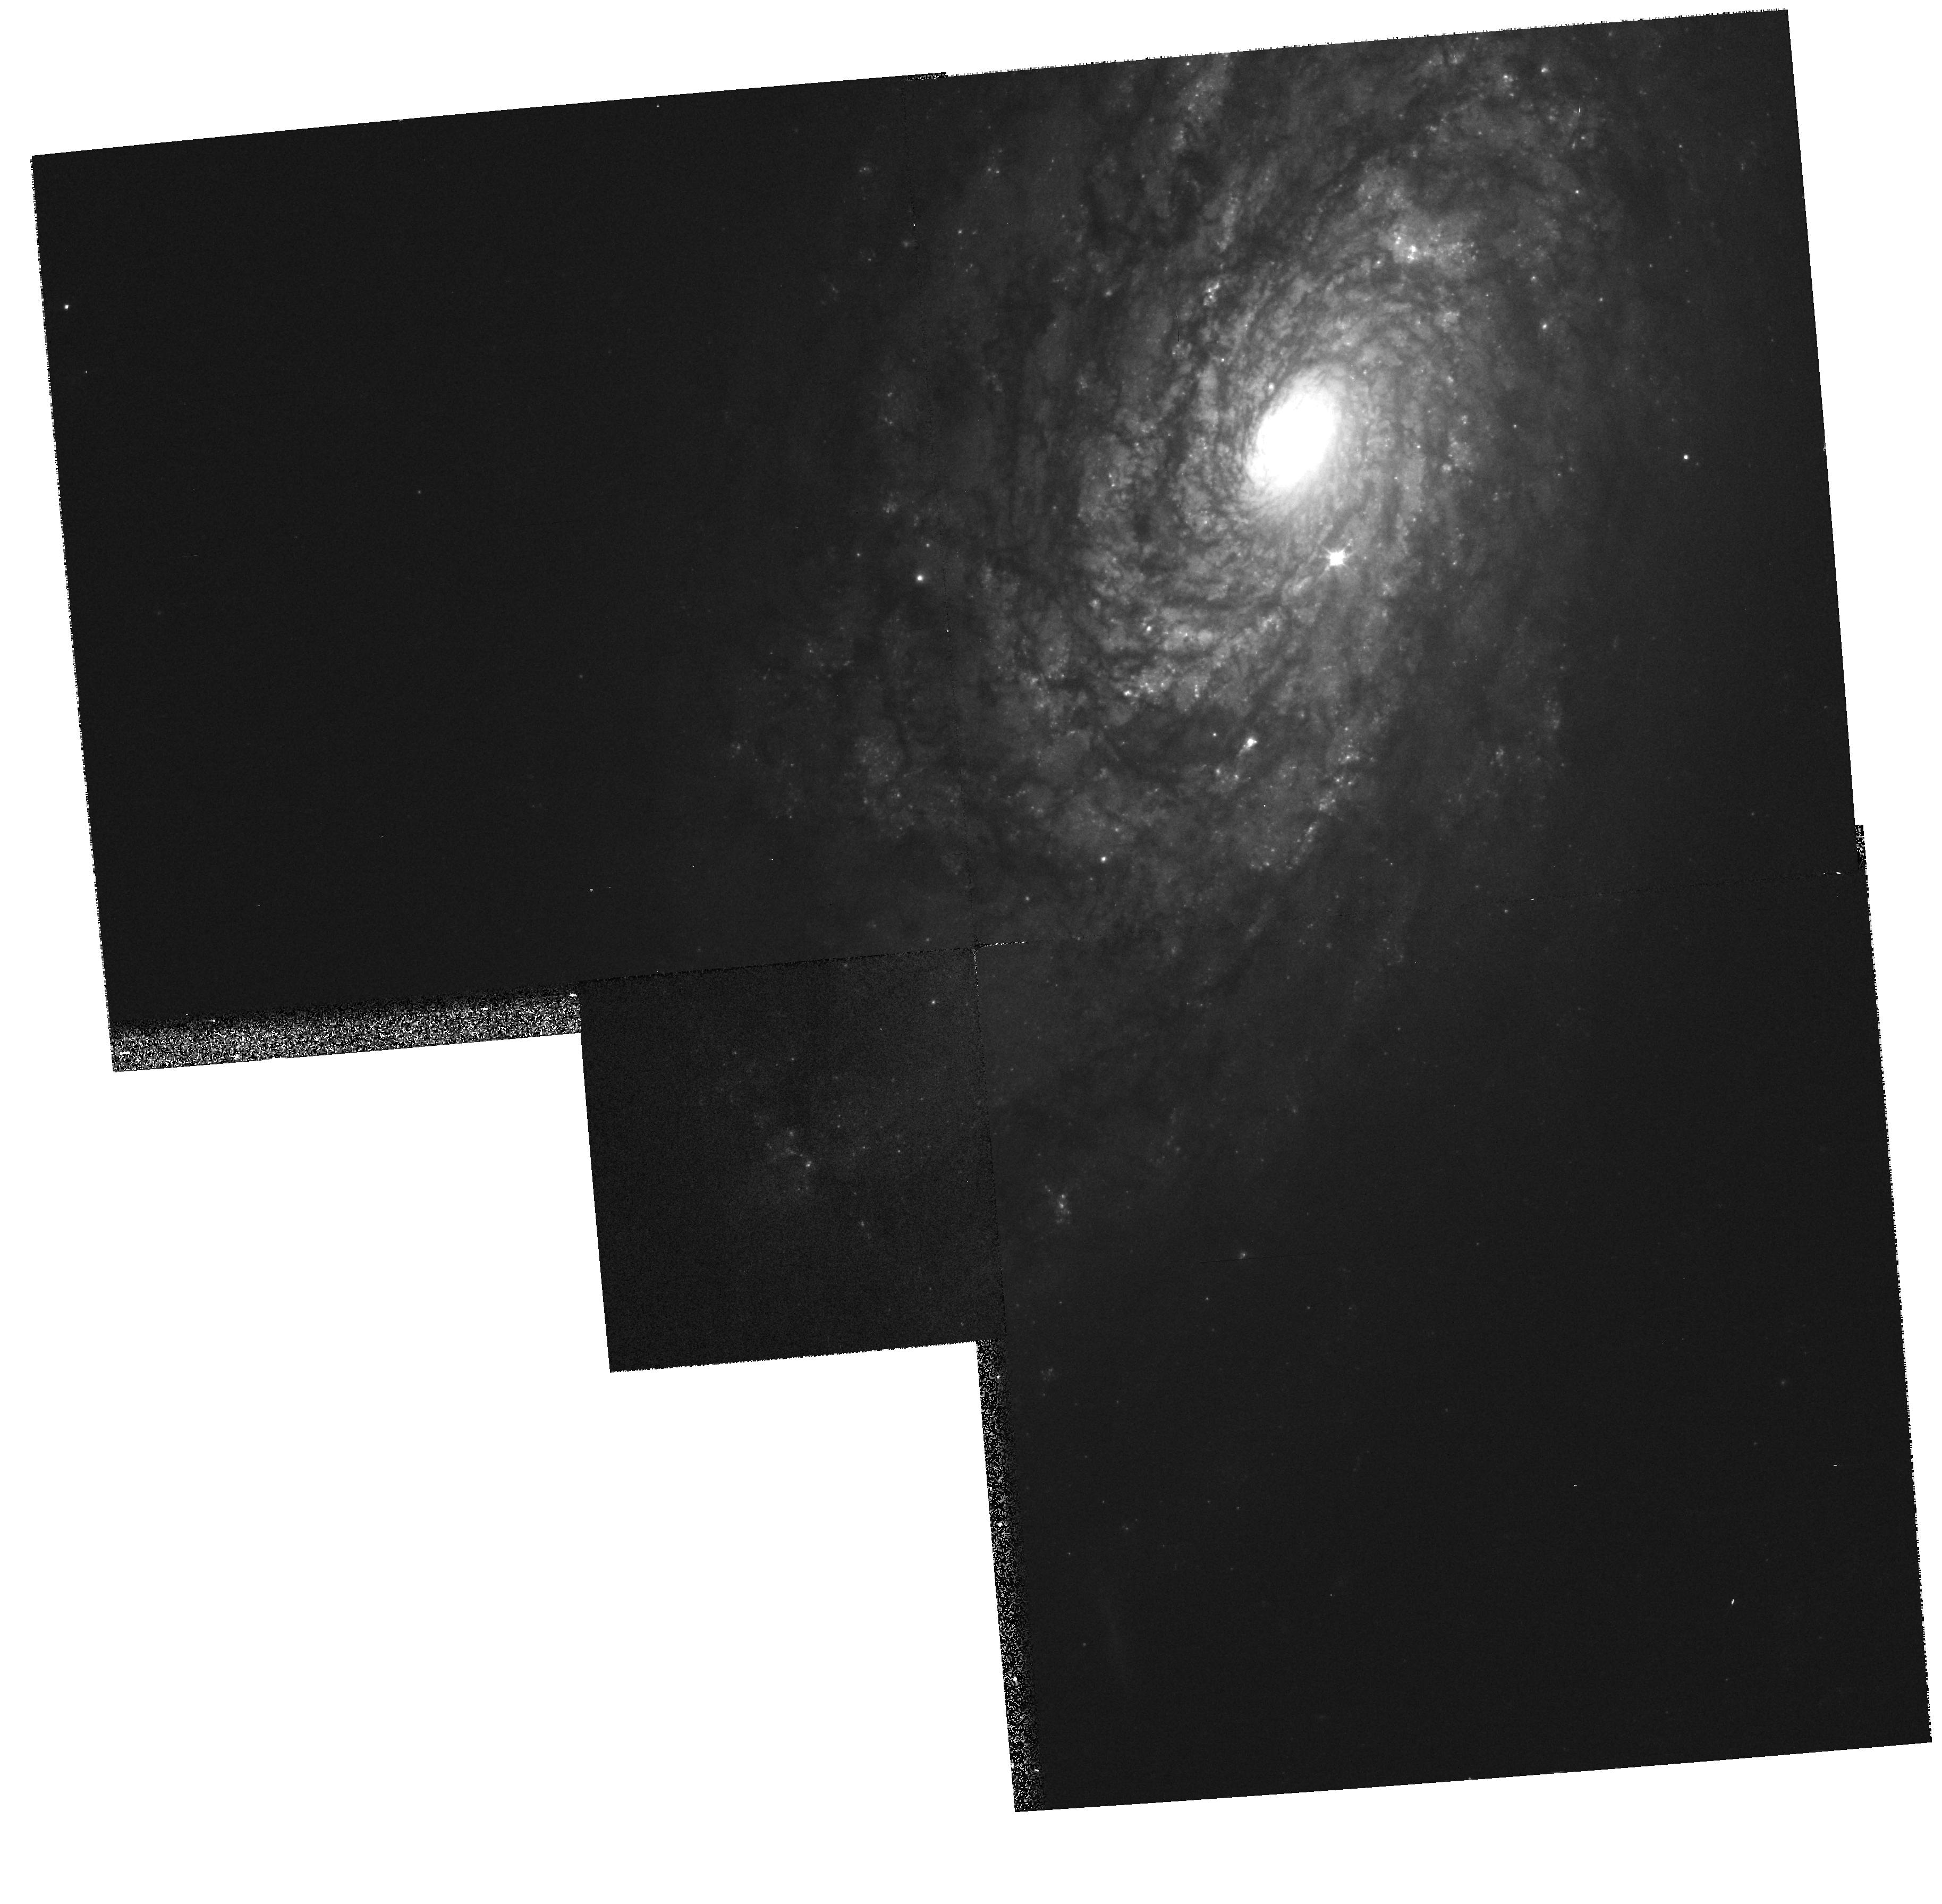
Target: NGC4414
Instrument: WFPC2/PC
Filter: F606W
Exposure: 3 min
Observation ID: hst_8400_01_wfpc2_pc_f606w_u5g501

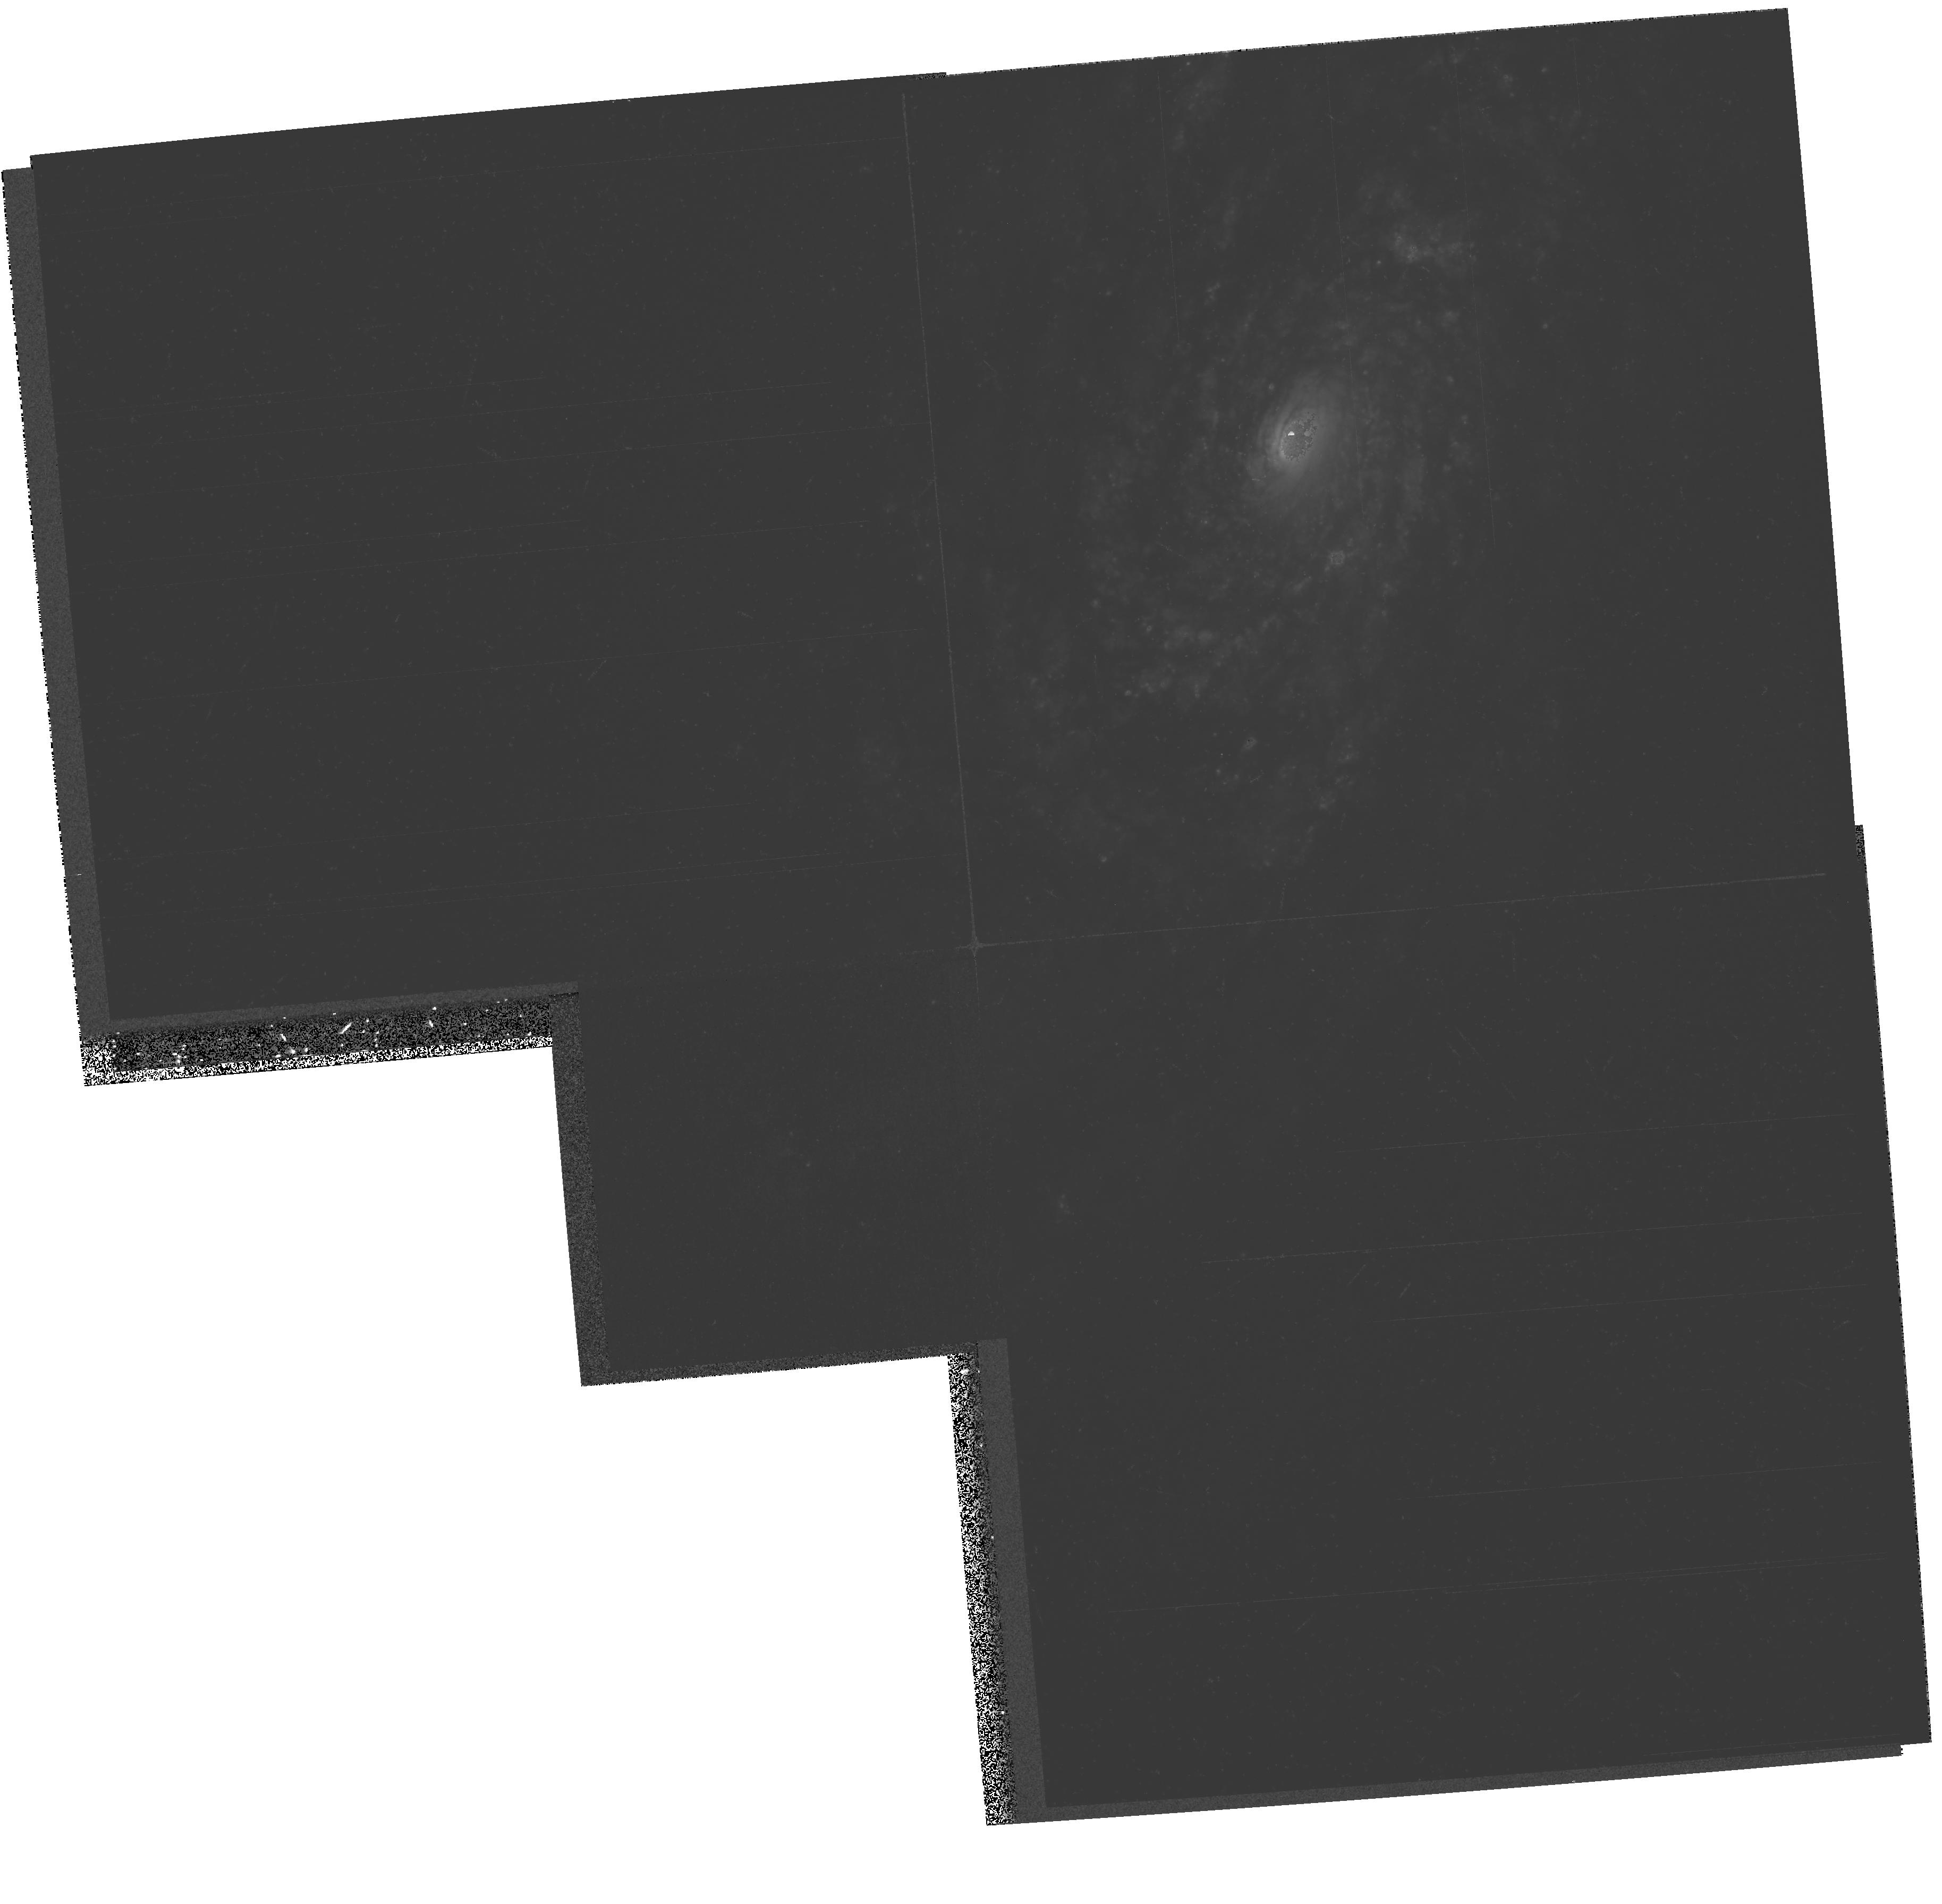
Target: NGC4414
Instrument: WFPC2/PC
Filter: F439W
Exposure: 35 min
Observation ID: hst_8400_01_wfpc2_pc_f439w_u5g501

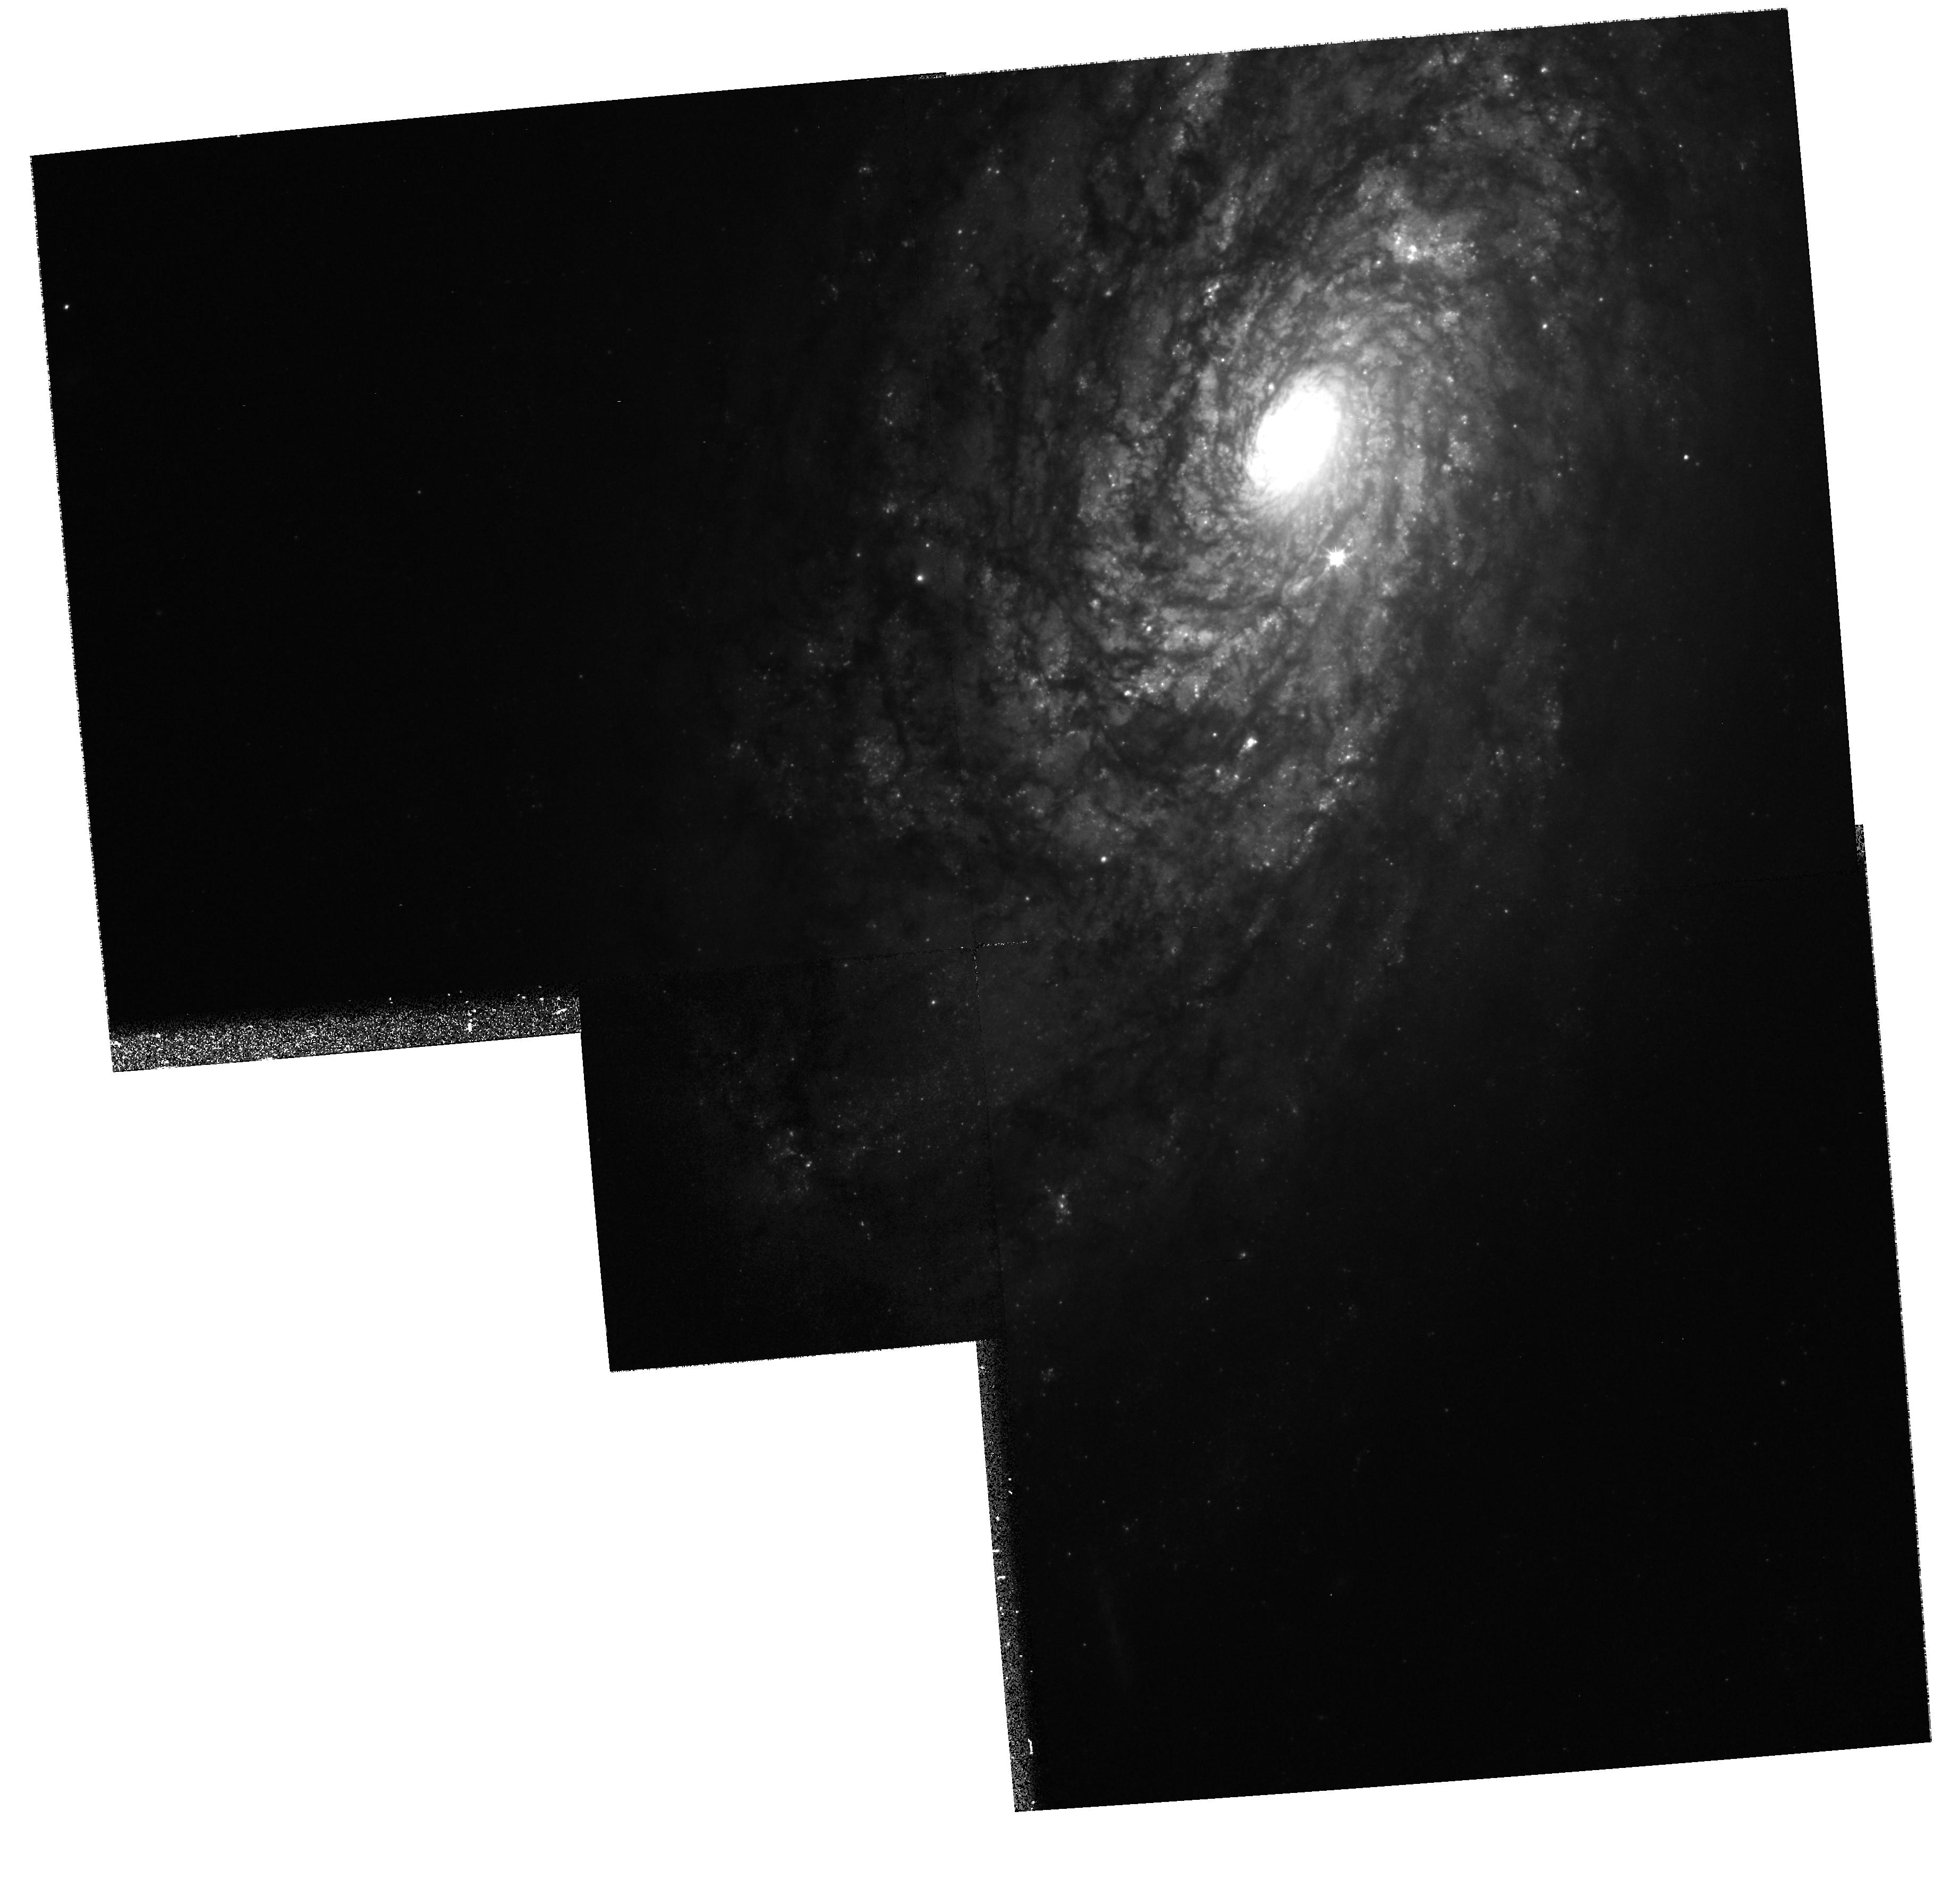
Target: NGC4414
Instrument: WFPC2/PC
Filter: F555W
Exposure: 27 min
Observation ID: hst_8400_01_wfpc2_pc_f555w_u5g501

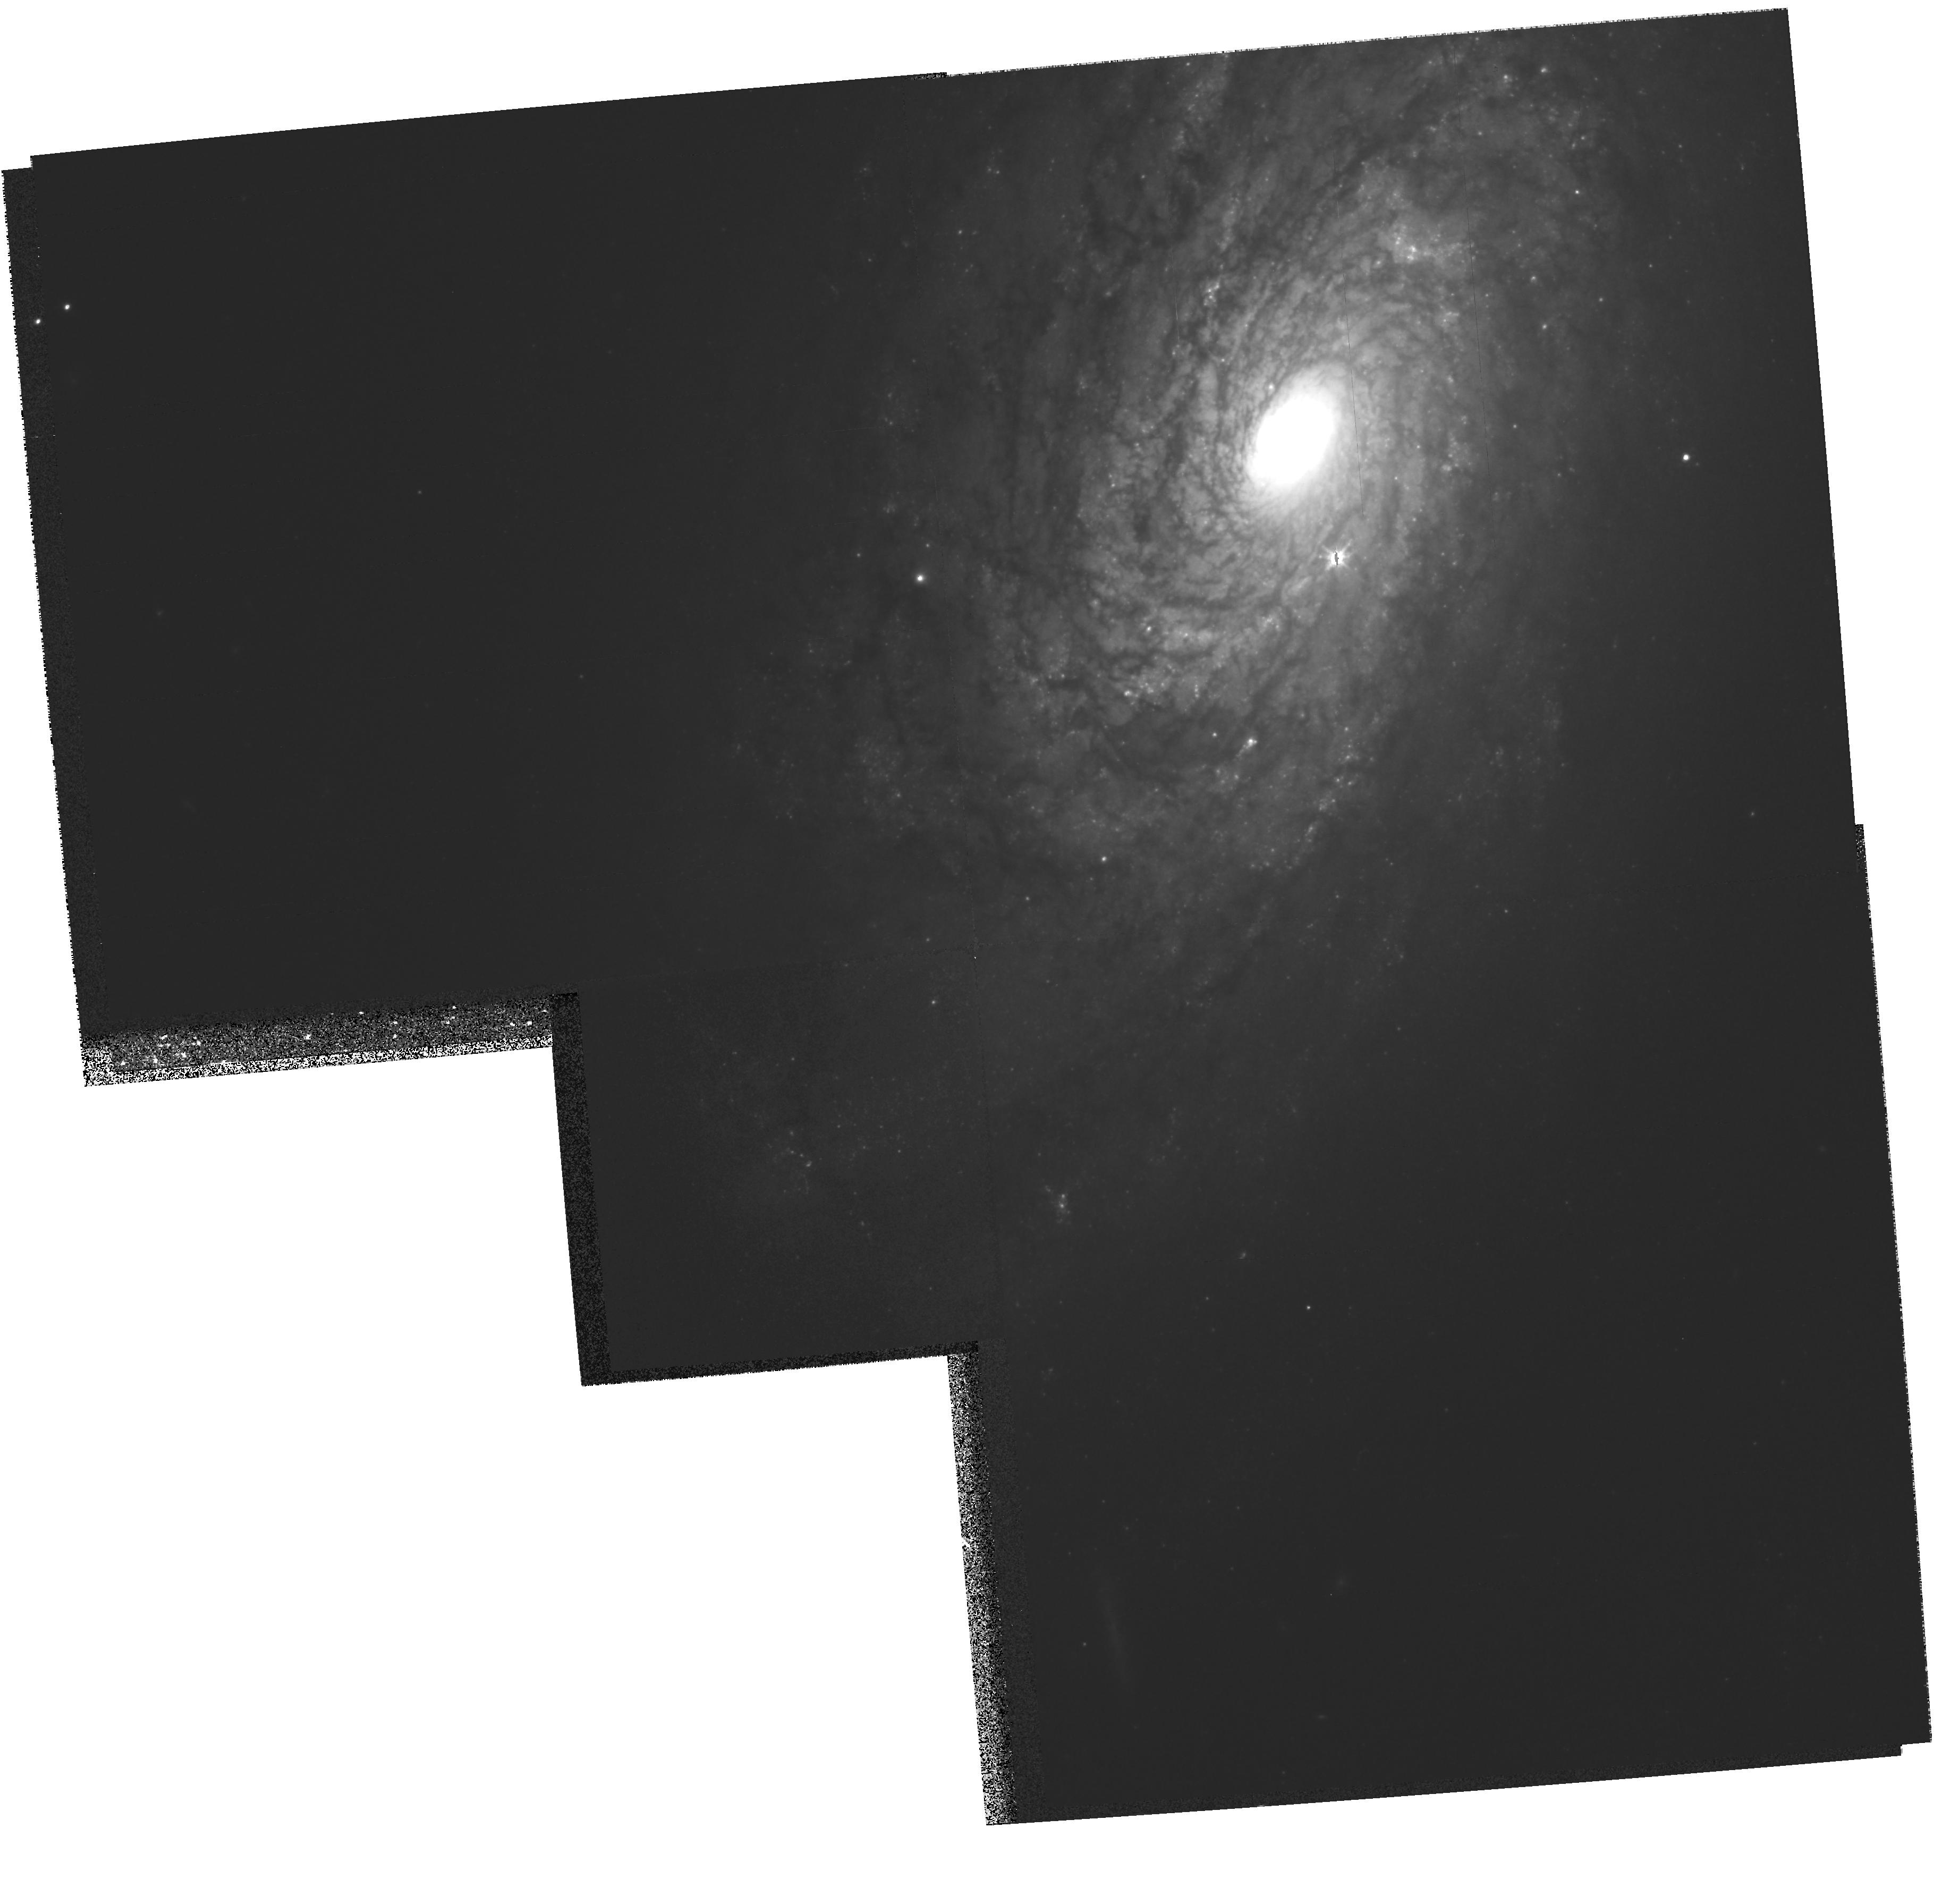
Target: NGC4414
Instrument: WFPC2/PC
Filter: F814W
Exposure: 28 min
Observation ID: hst_8400_01_wfpc2_pc_f814w_u5g501

Hubble Heritage observations of NGC 4414 (PI: Noll, Keith S.)

We are observing NGC 4414 as part of the Hubble Heritage Project, with the objective of combining this dataset with previous HST observations of this galaxy. The aim of the Heritage Project is to provide spectacular HST color images for public release, ou treach, and education. This Heritage observation will revisit NGC 4414 to obtain a separate pointing of the other half of the galaxy. There will be some overlap between the two pointings. Previously used filters and approximate exposure times will be repe ated. This will minimize efforts when producing a color image from the combined datasets. Additional objectives: While preparing the existing datasets of NGC 4414 for the Hubble Heritage project, an uncatalogued variable object was found in the images. Si nce the position of this star will fall in the overlap region of the second pointing, we will be duplicating all filters that have been previously used to observe this galaxy and specifically the variable object. Thus, the o ne filter change from F555W to F60 6W in the short exposures (see below) is justified.